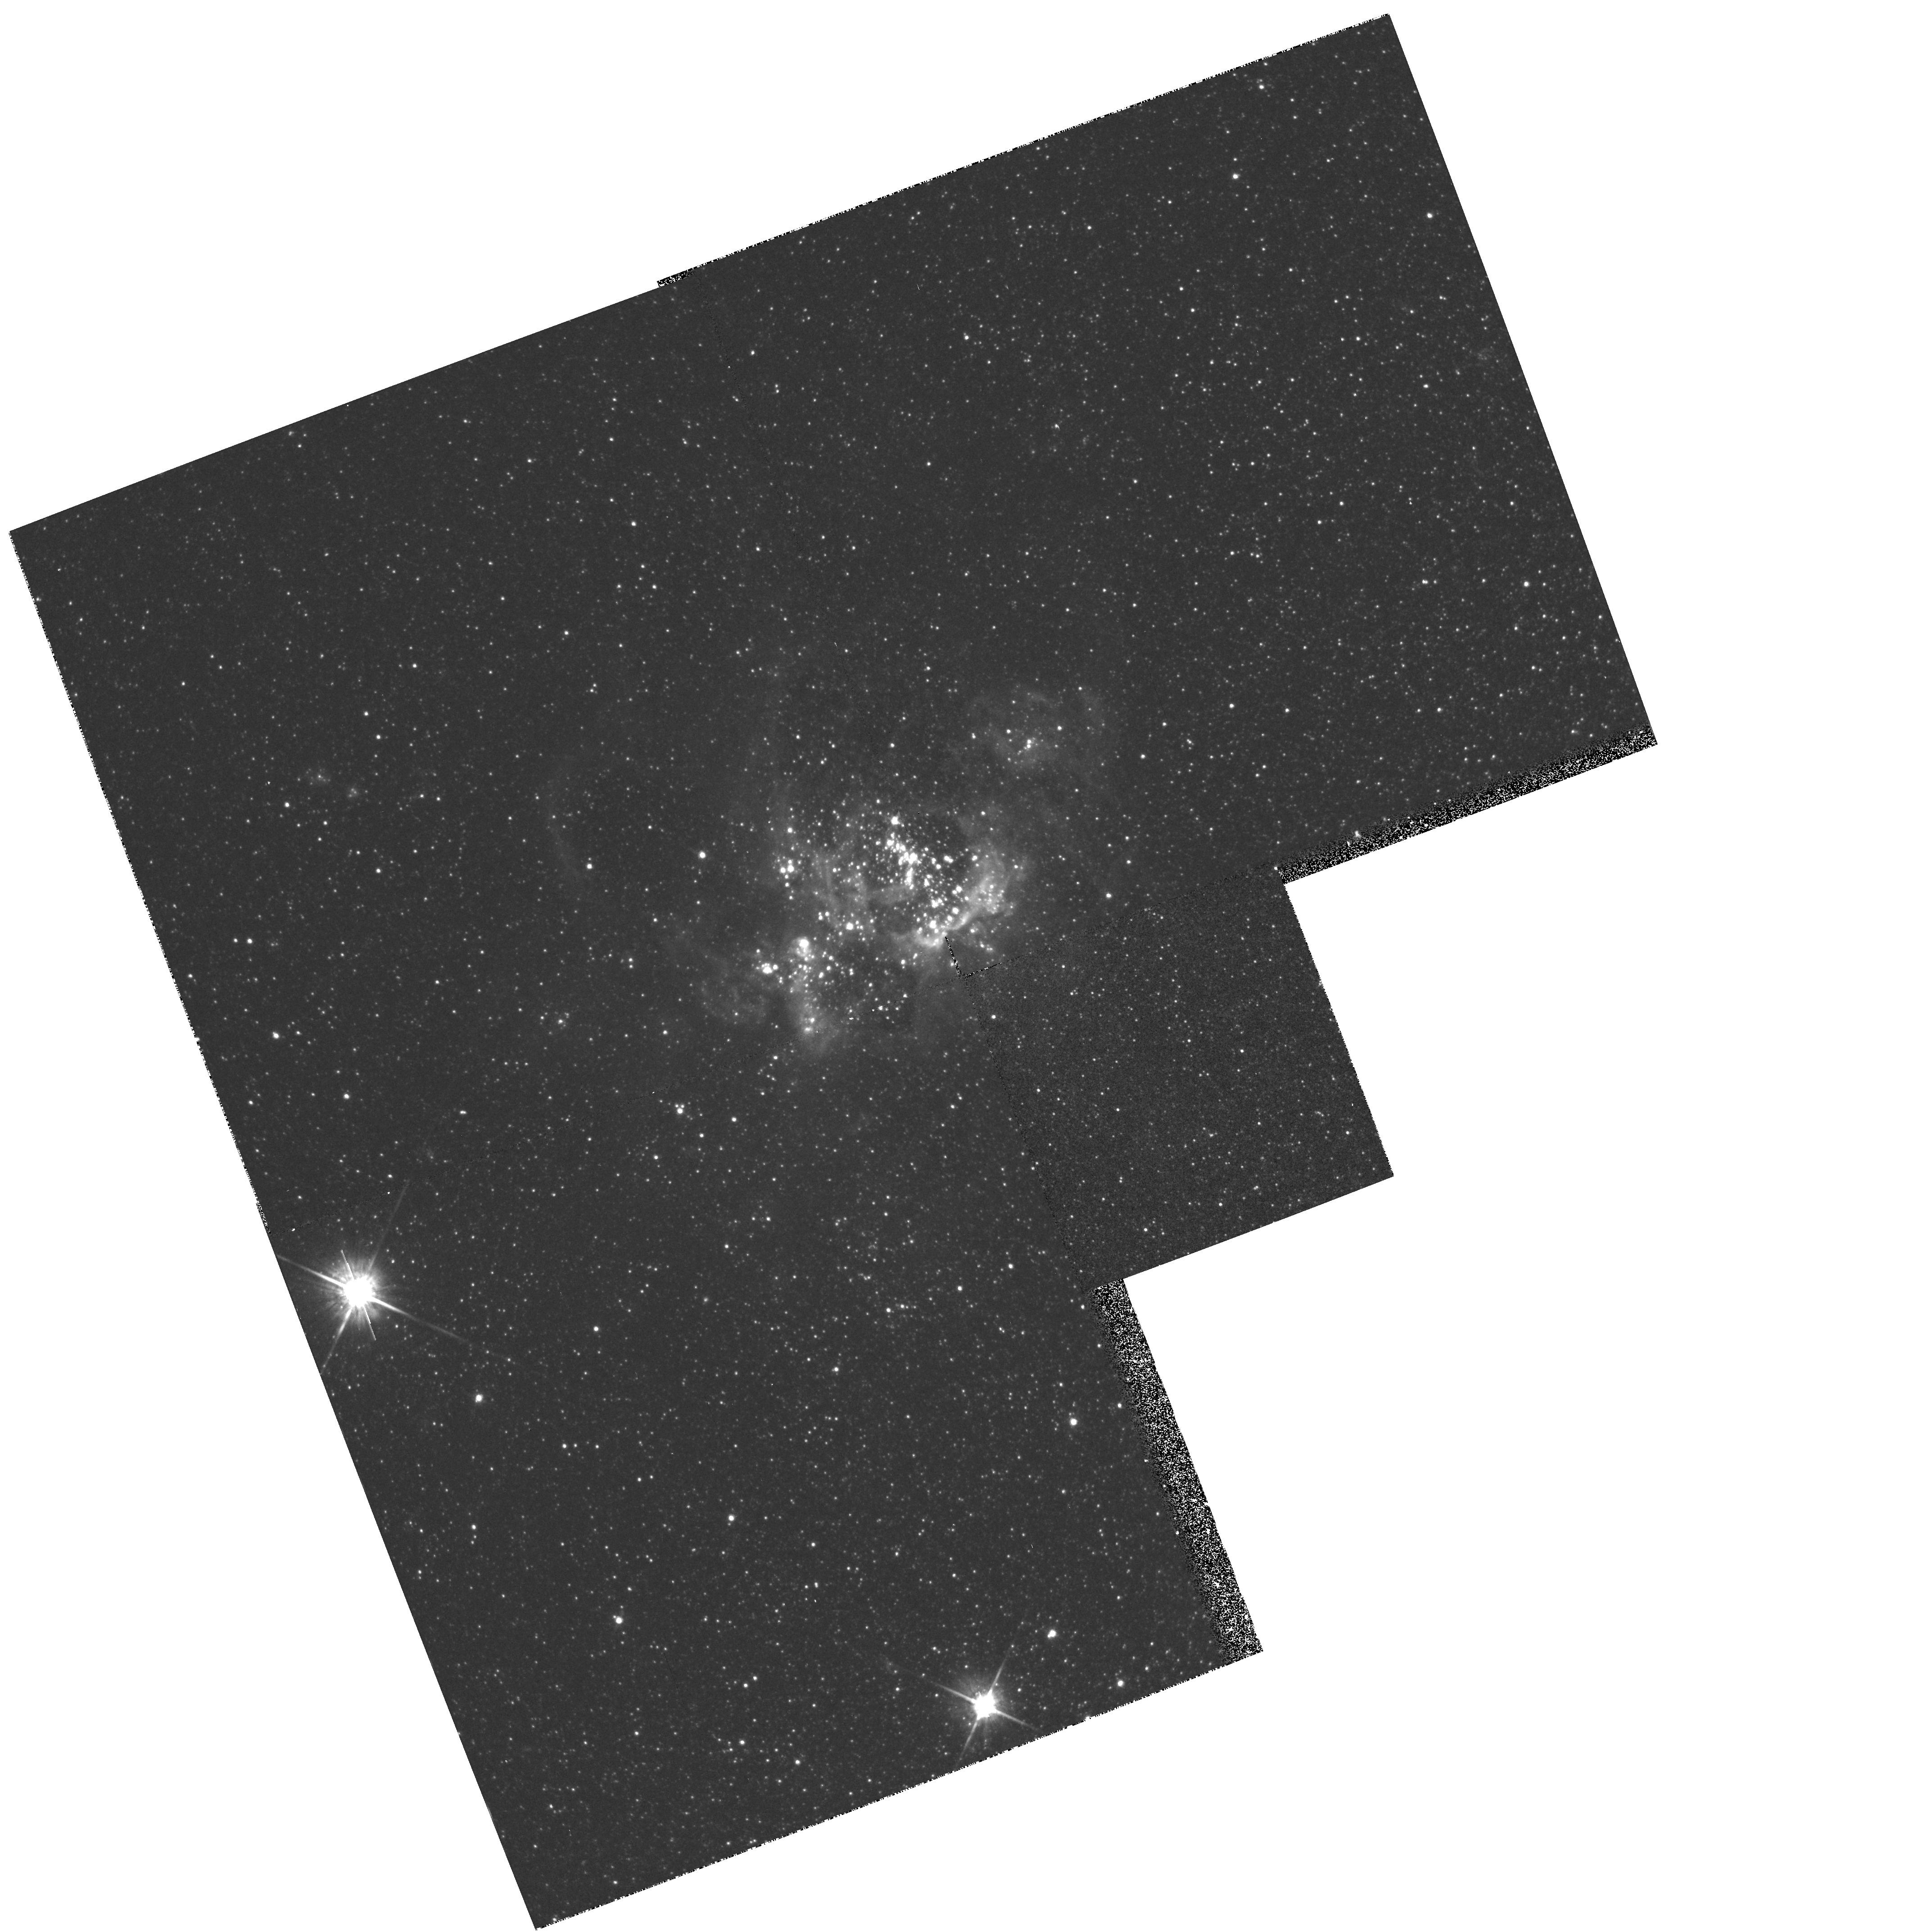
Target: M33-FIELDN604. Instrument: WFPC2/PC. Filter: F814W. Exposure: 7 min. Observation ID: hst_5237_02_wfpc2_pc_f814w_u2ab02

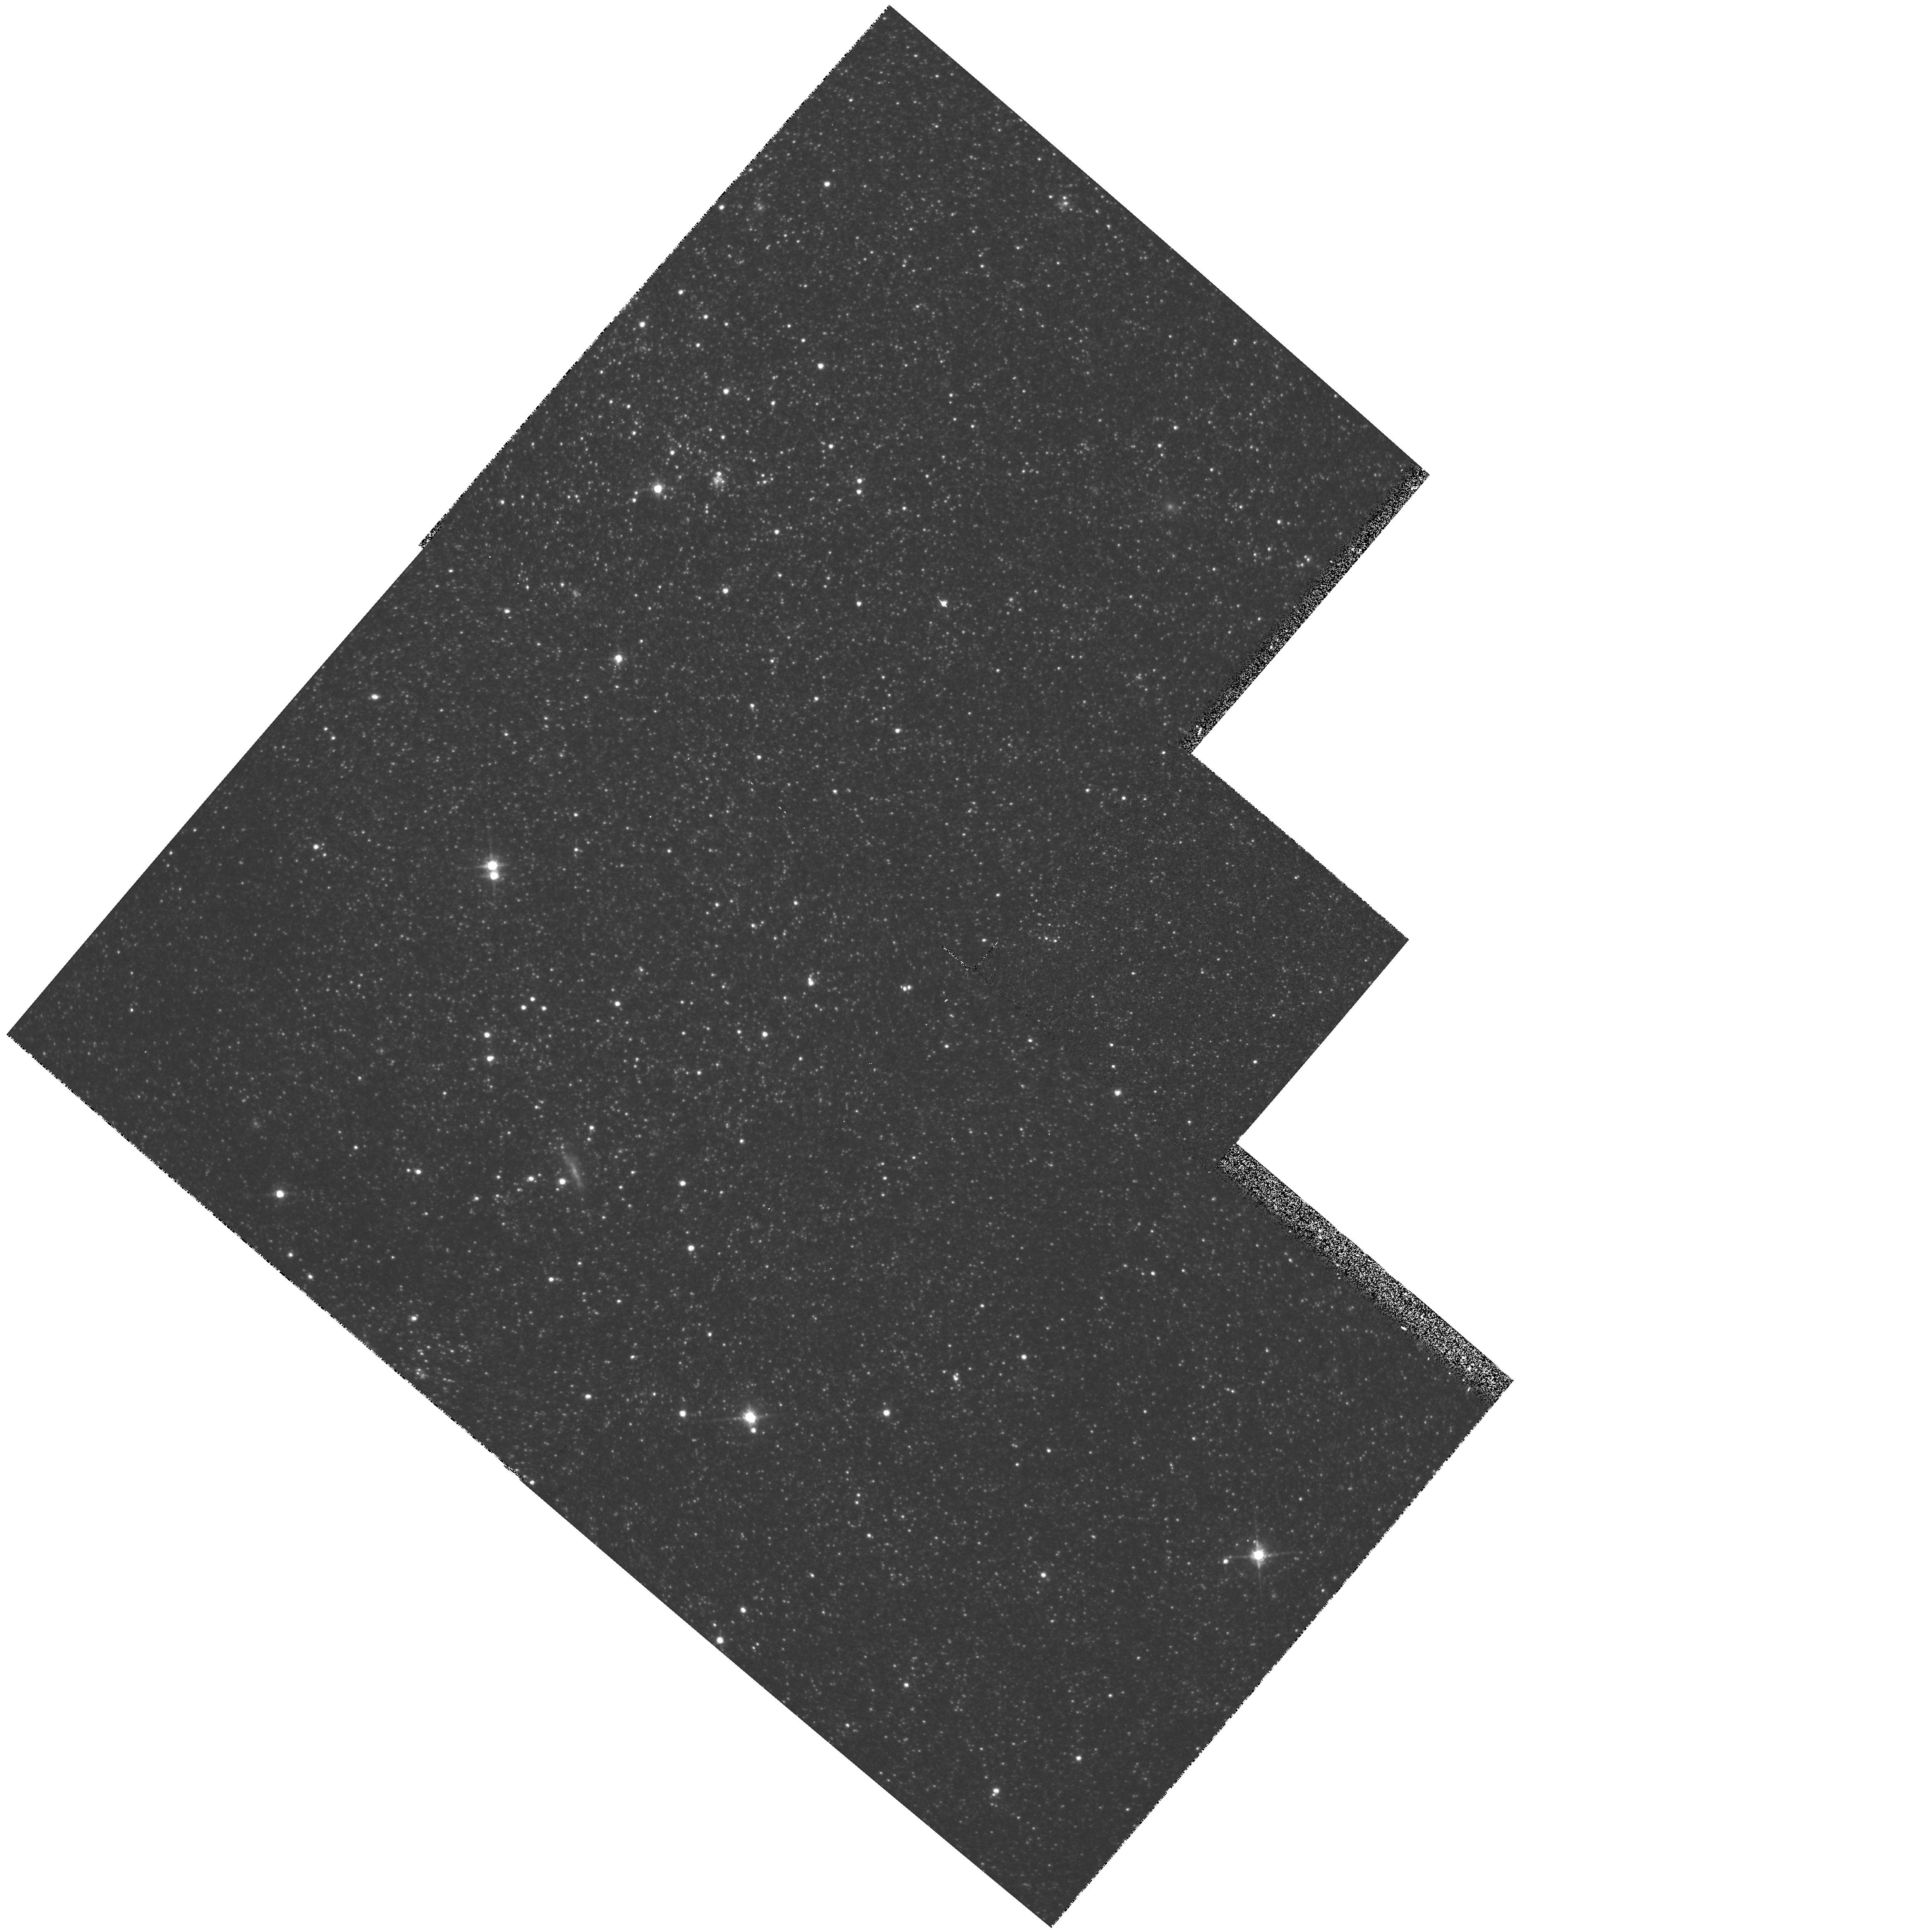
Target: M31-FIELDN206. Instrument: WFPC2/PC. Filter: F814W. Exposure: 7 min. Observation ID: hst_5237_01_wfpc2_pc_f814w_u2ab01

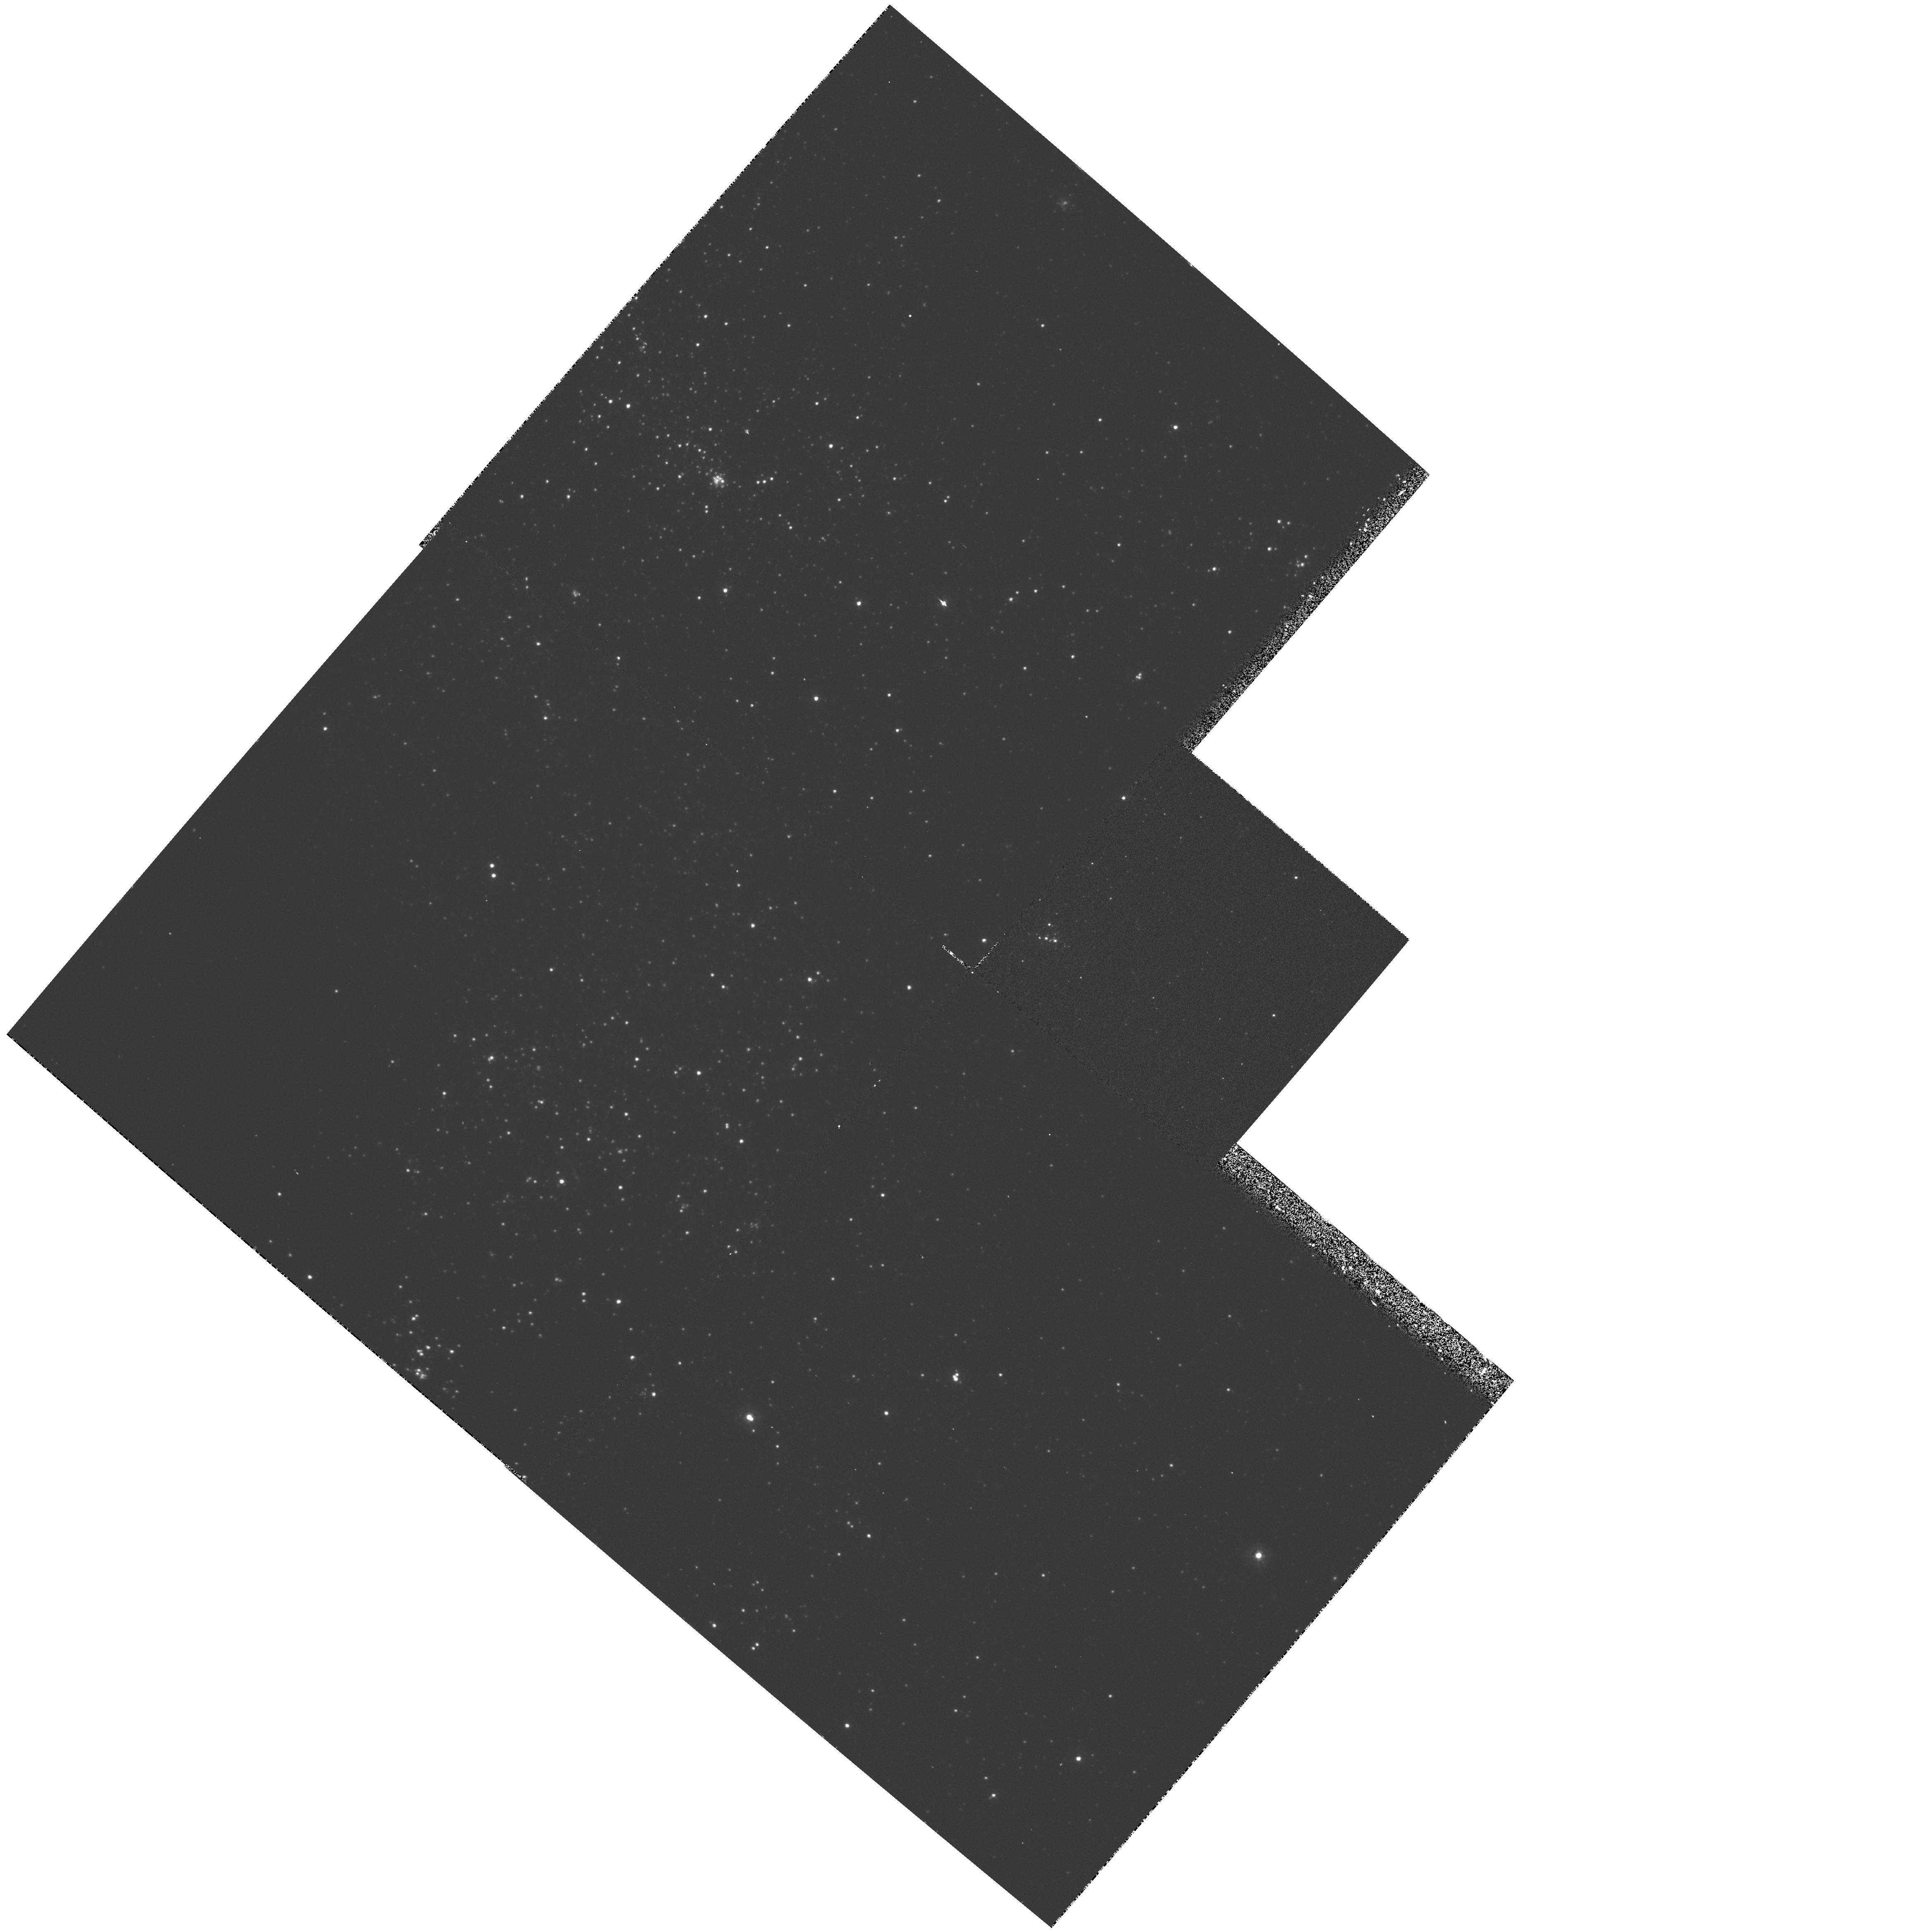
Target: M31-FIELDN206. Instrument: WFPC2/PC. Filter: F336W. Exposure: 20 min. Observation ID: hst_5237_01_wfpc2_pc_f336w_u2ab01

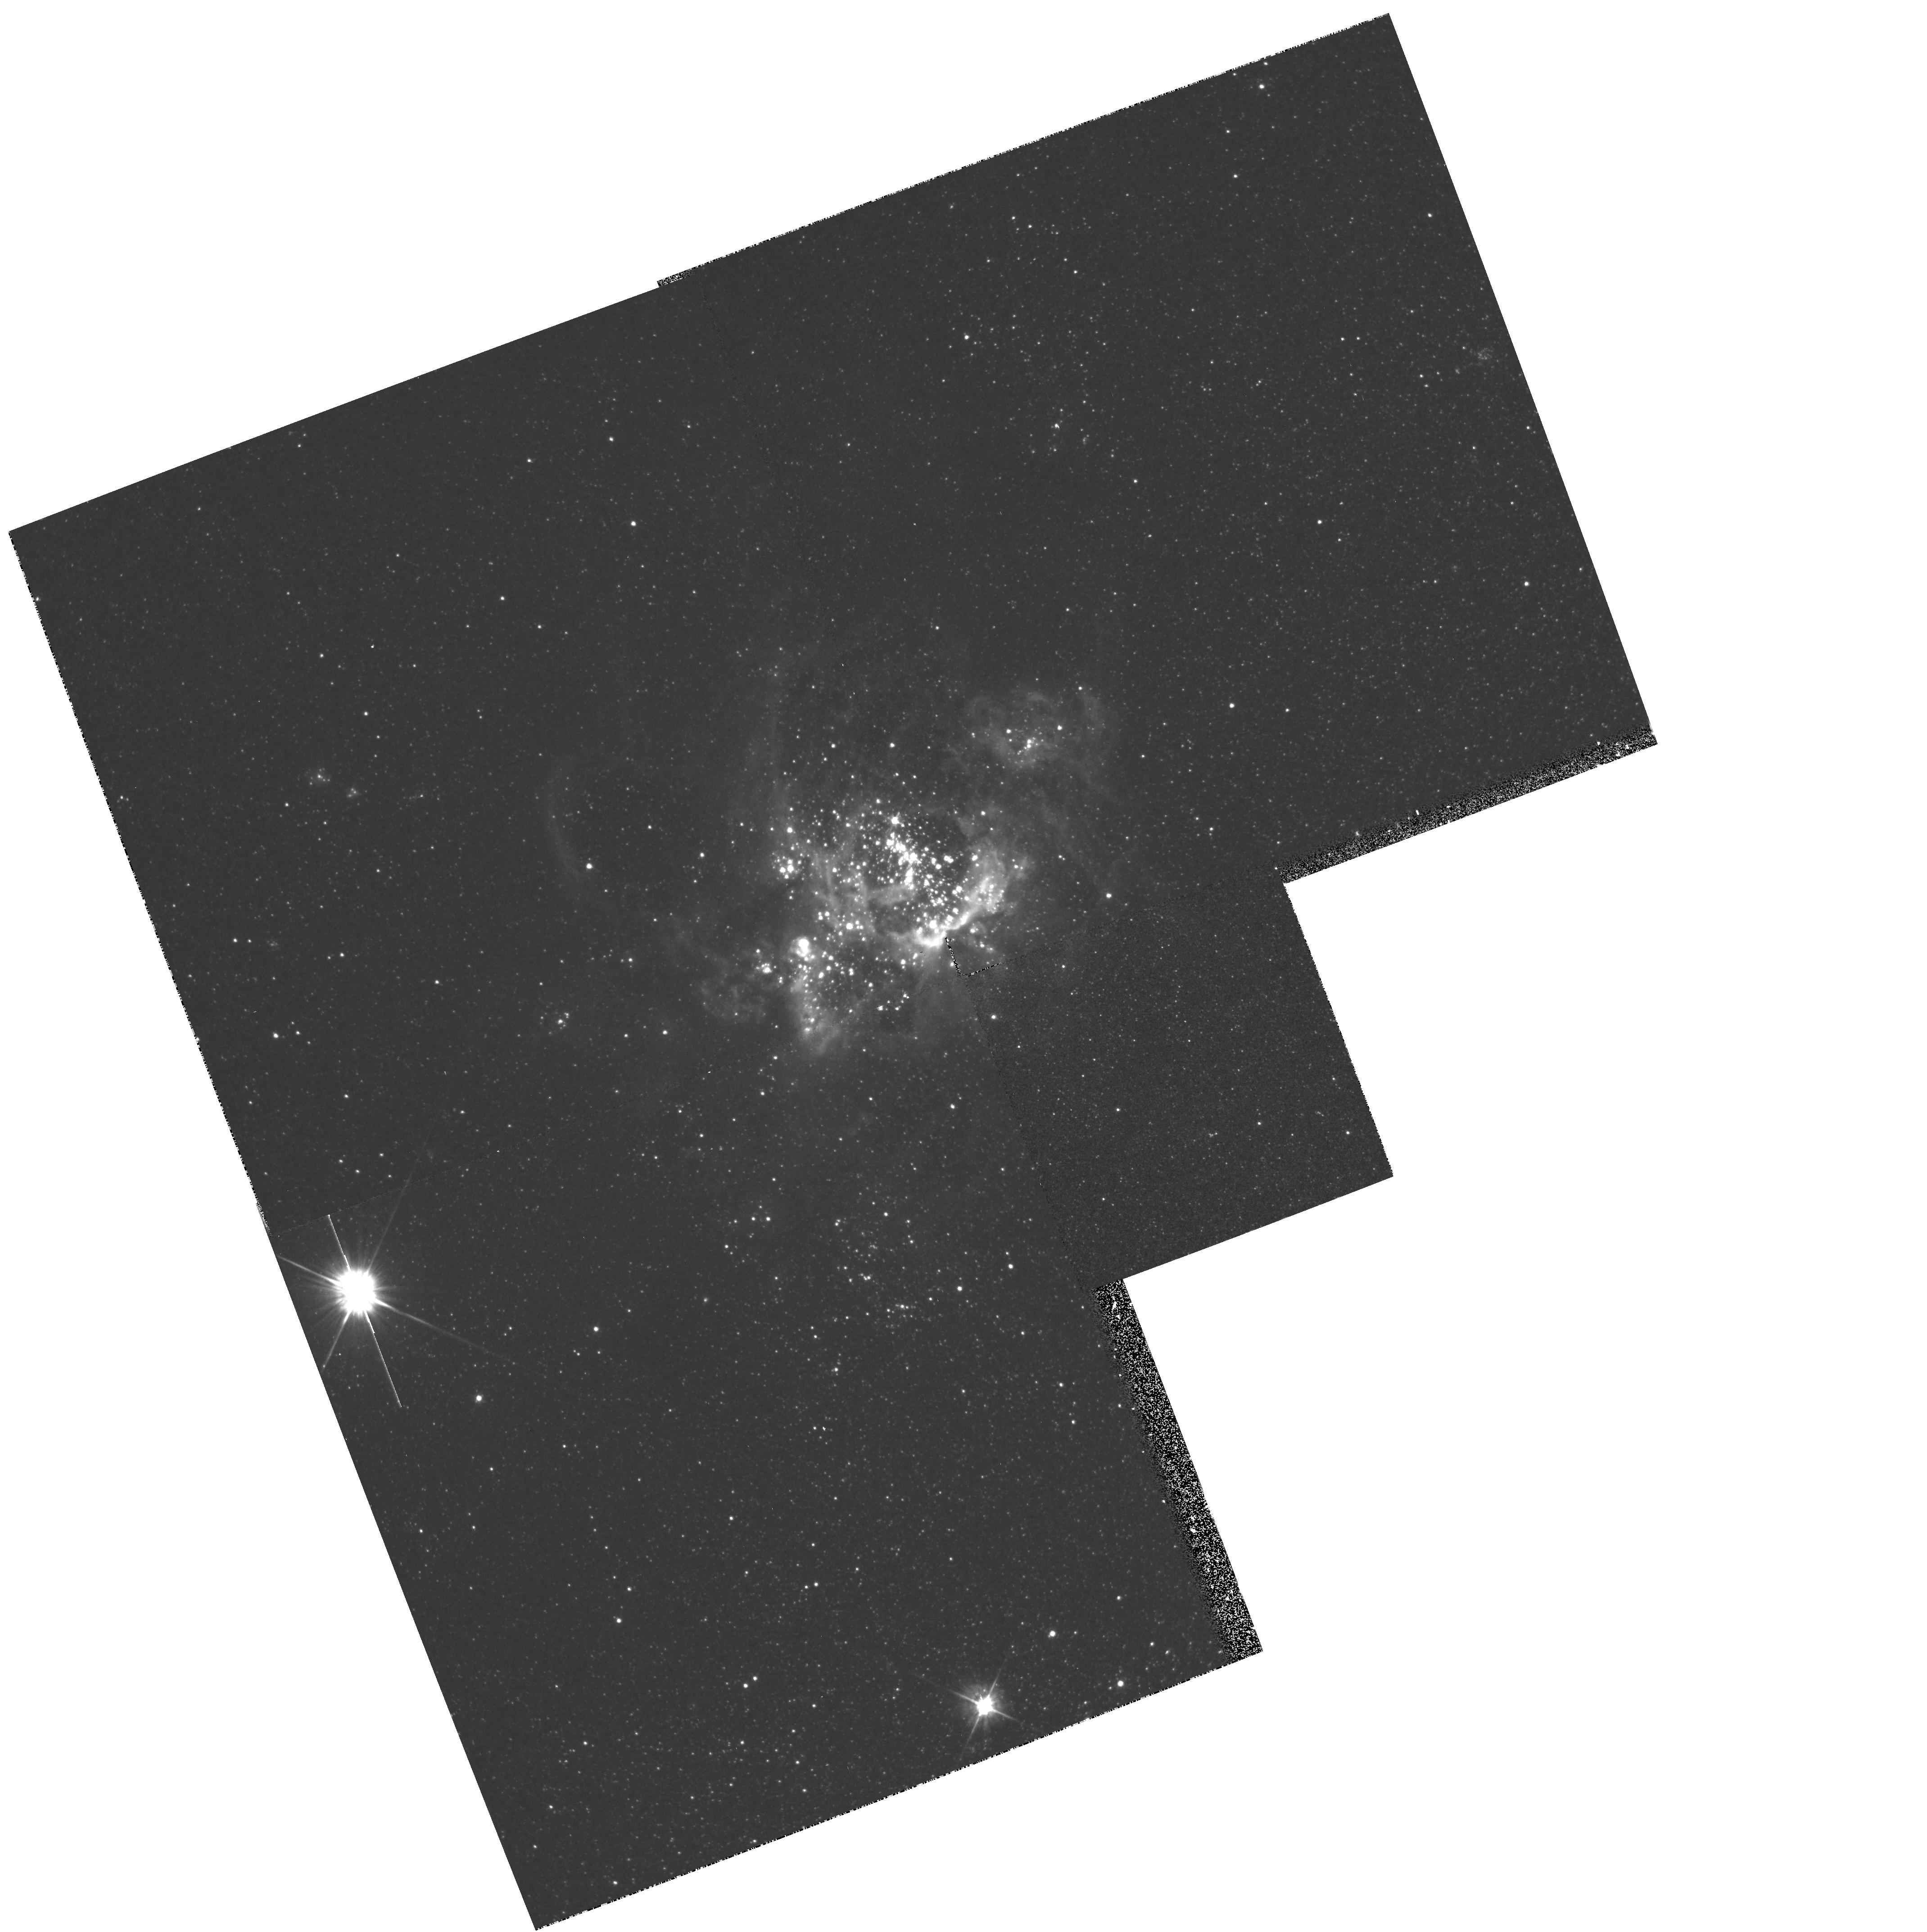
Target: M33-FIELDN604. Instrument: WFPC2/PC. Filter: F555W. Exposure: 7 min. Observation ID: hst_5237_02_wfpc2_pc_f555w_u2ab02

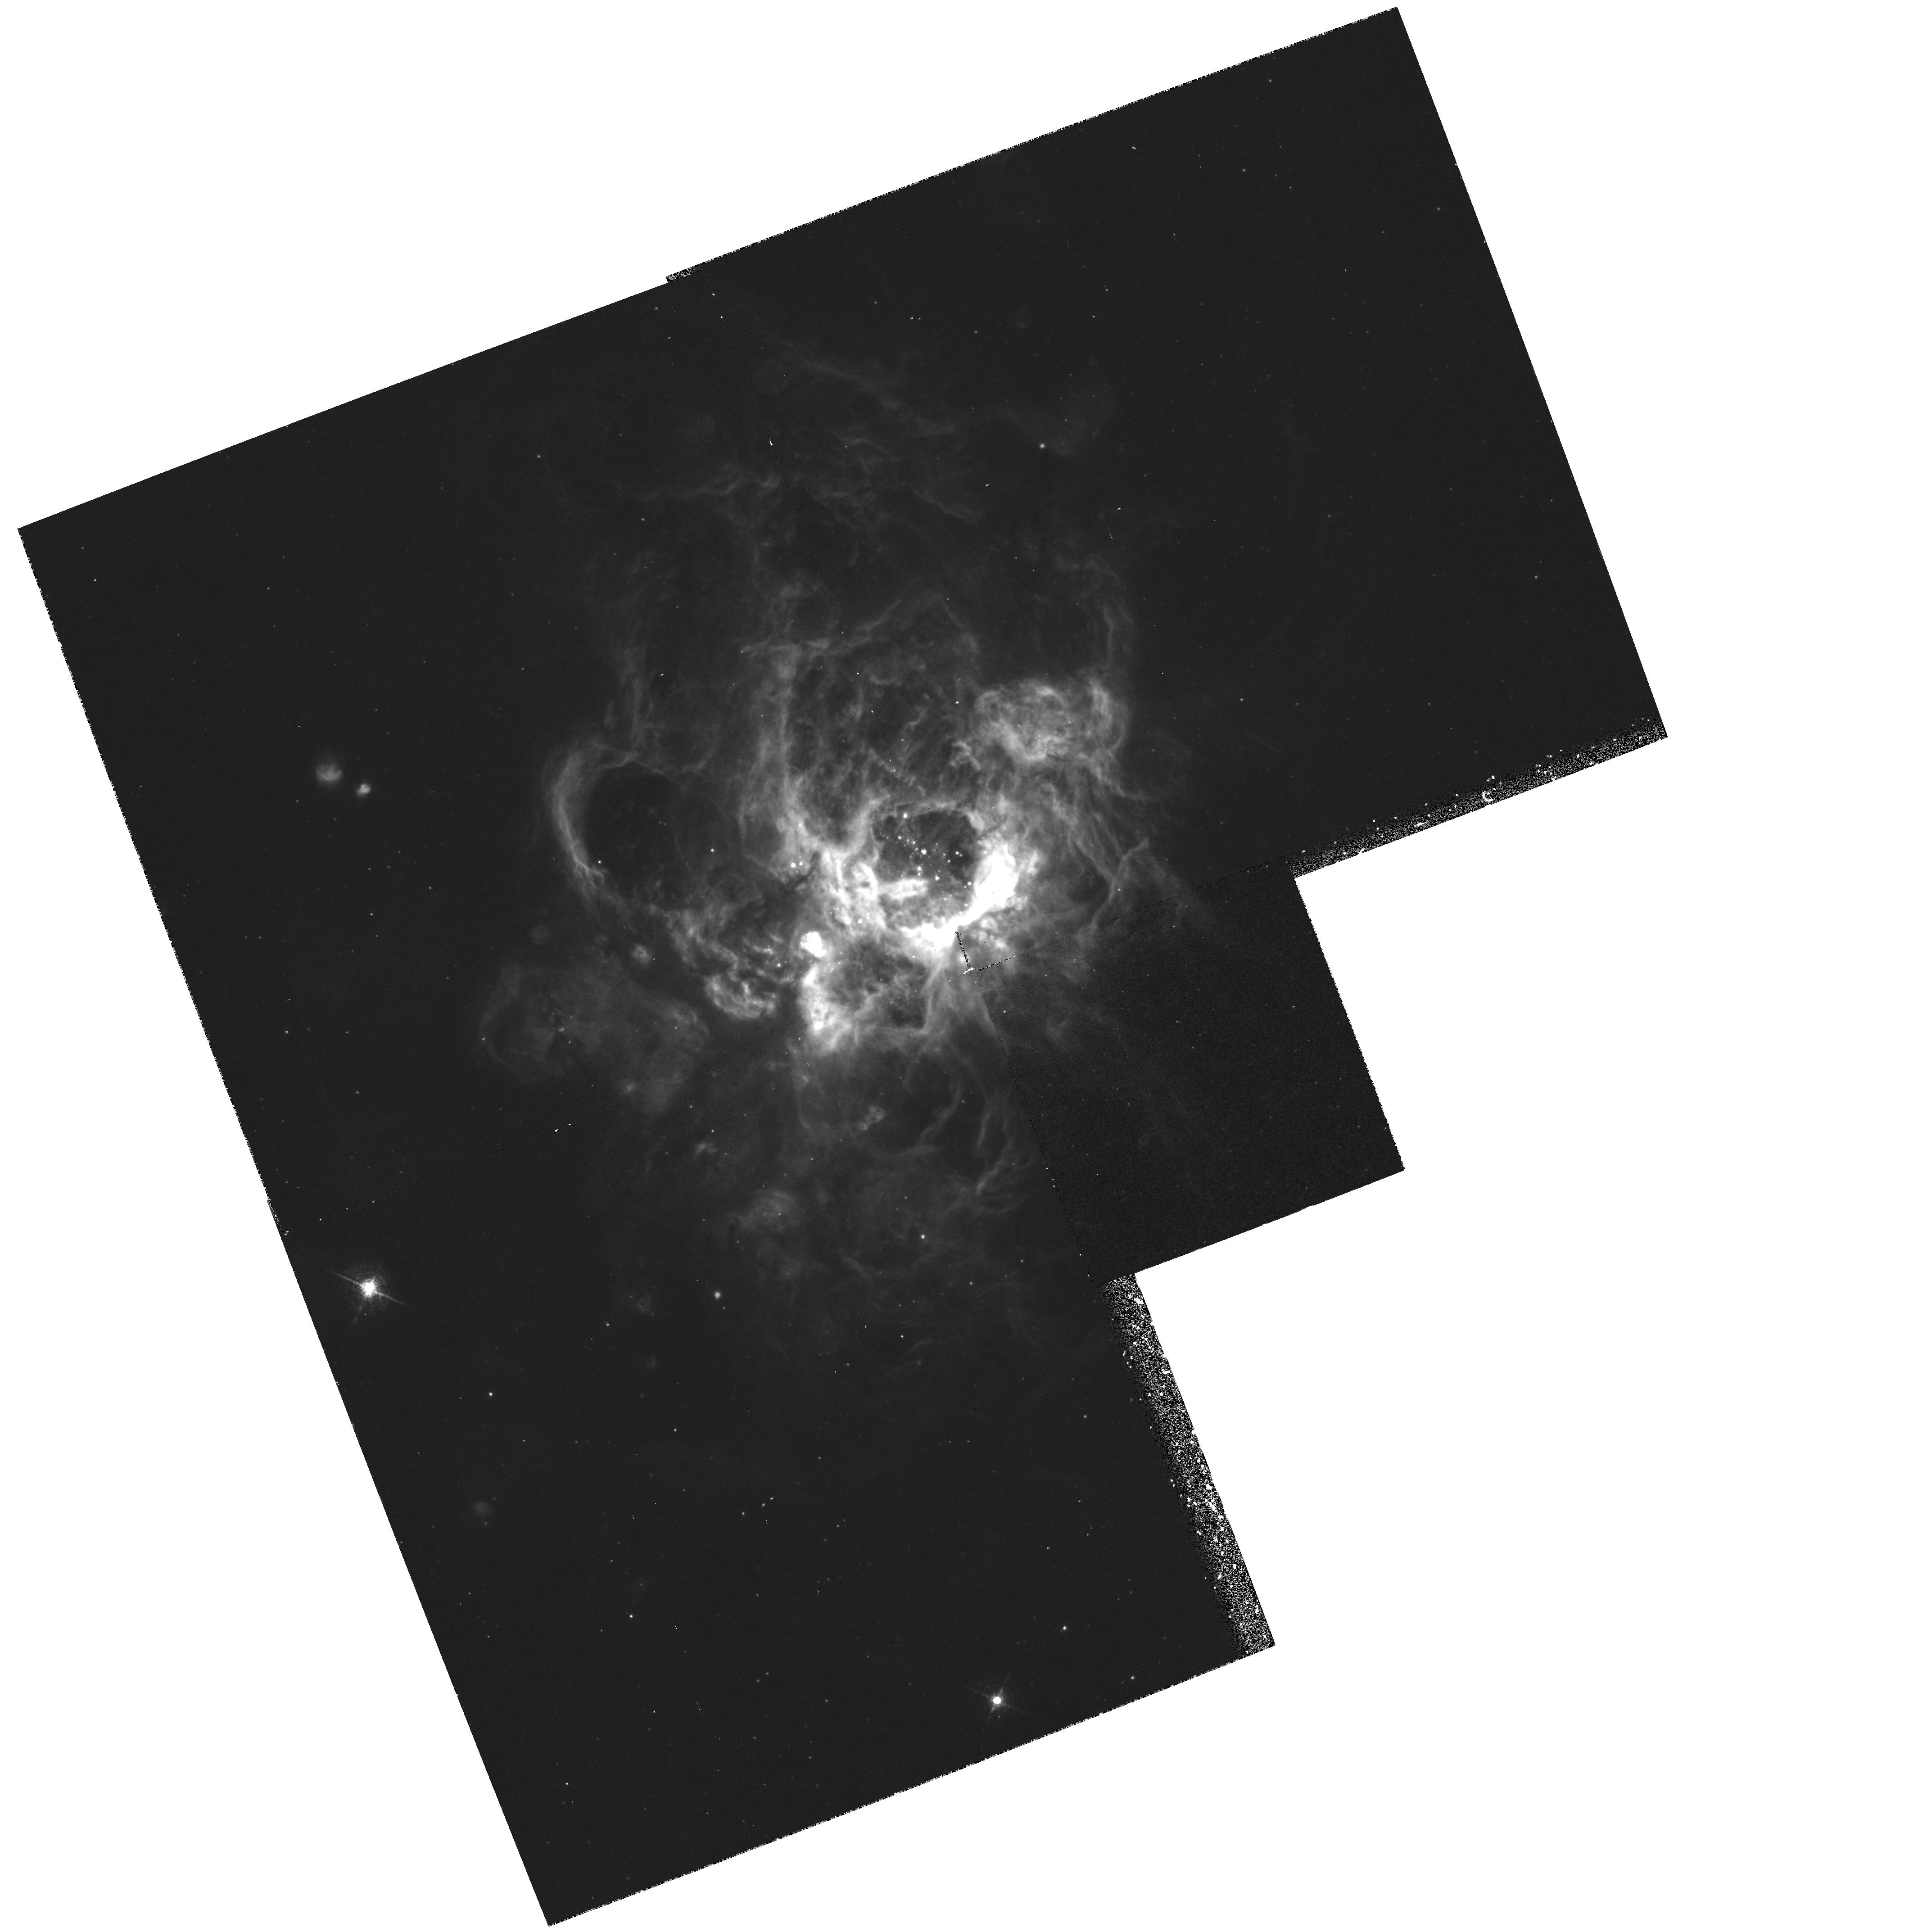
Target: M33-FIELDN604. Instrument: WFPC2/PC. Filter: F656N. Exposure: 33 min. Observation ID: hst_5237_02_wfpc2_pc_f656n_u2ab02

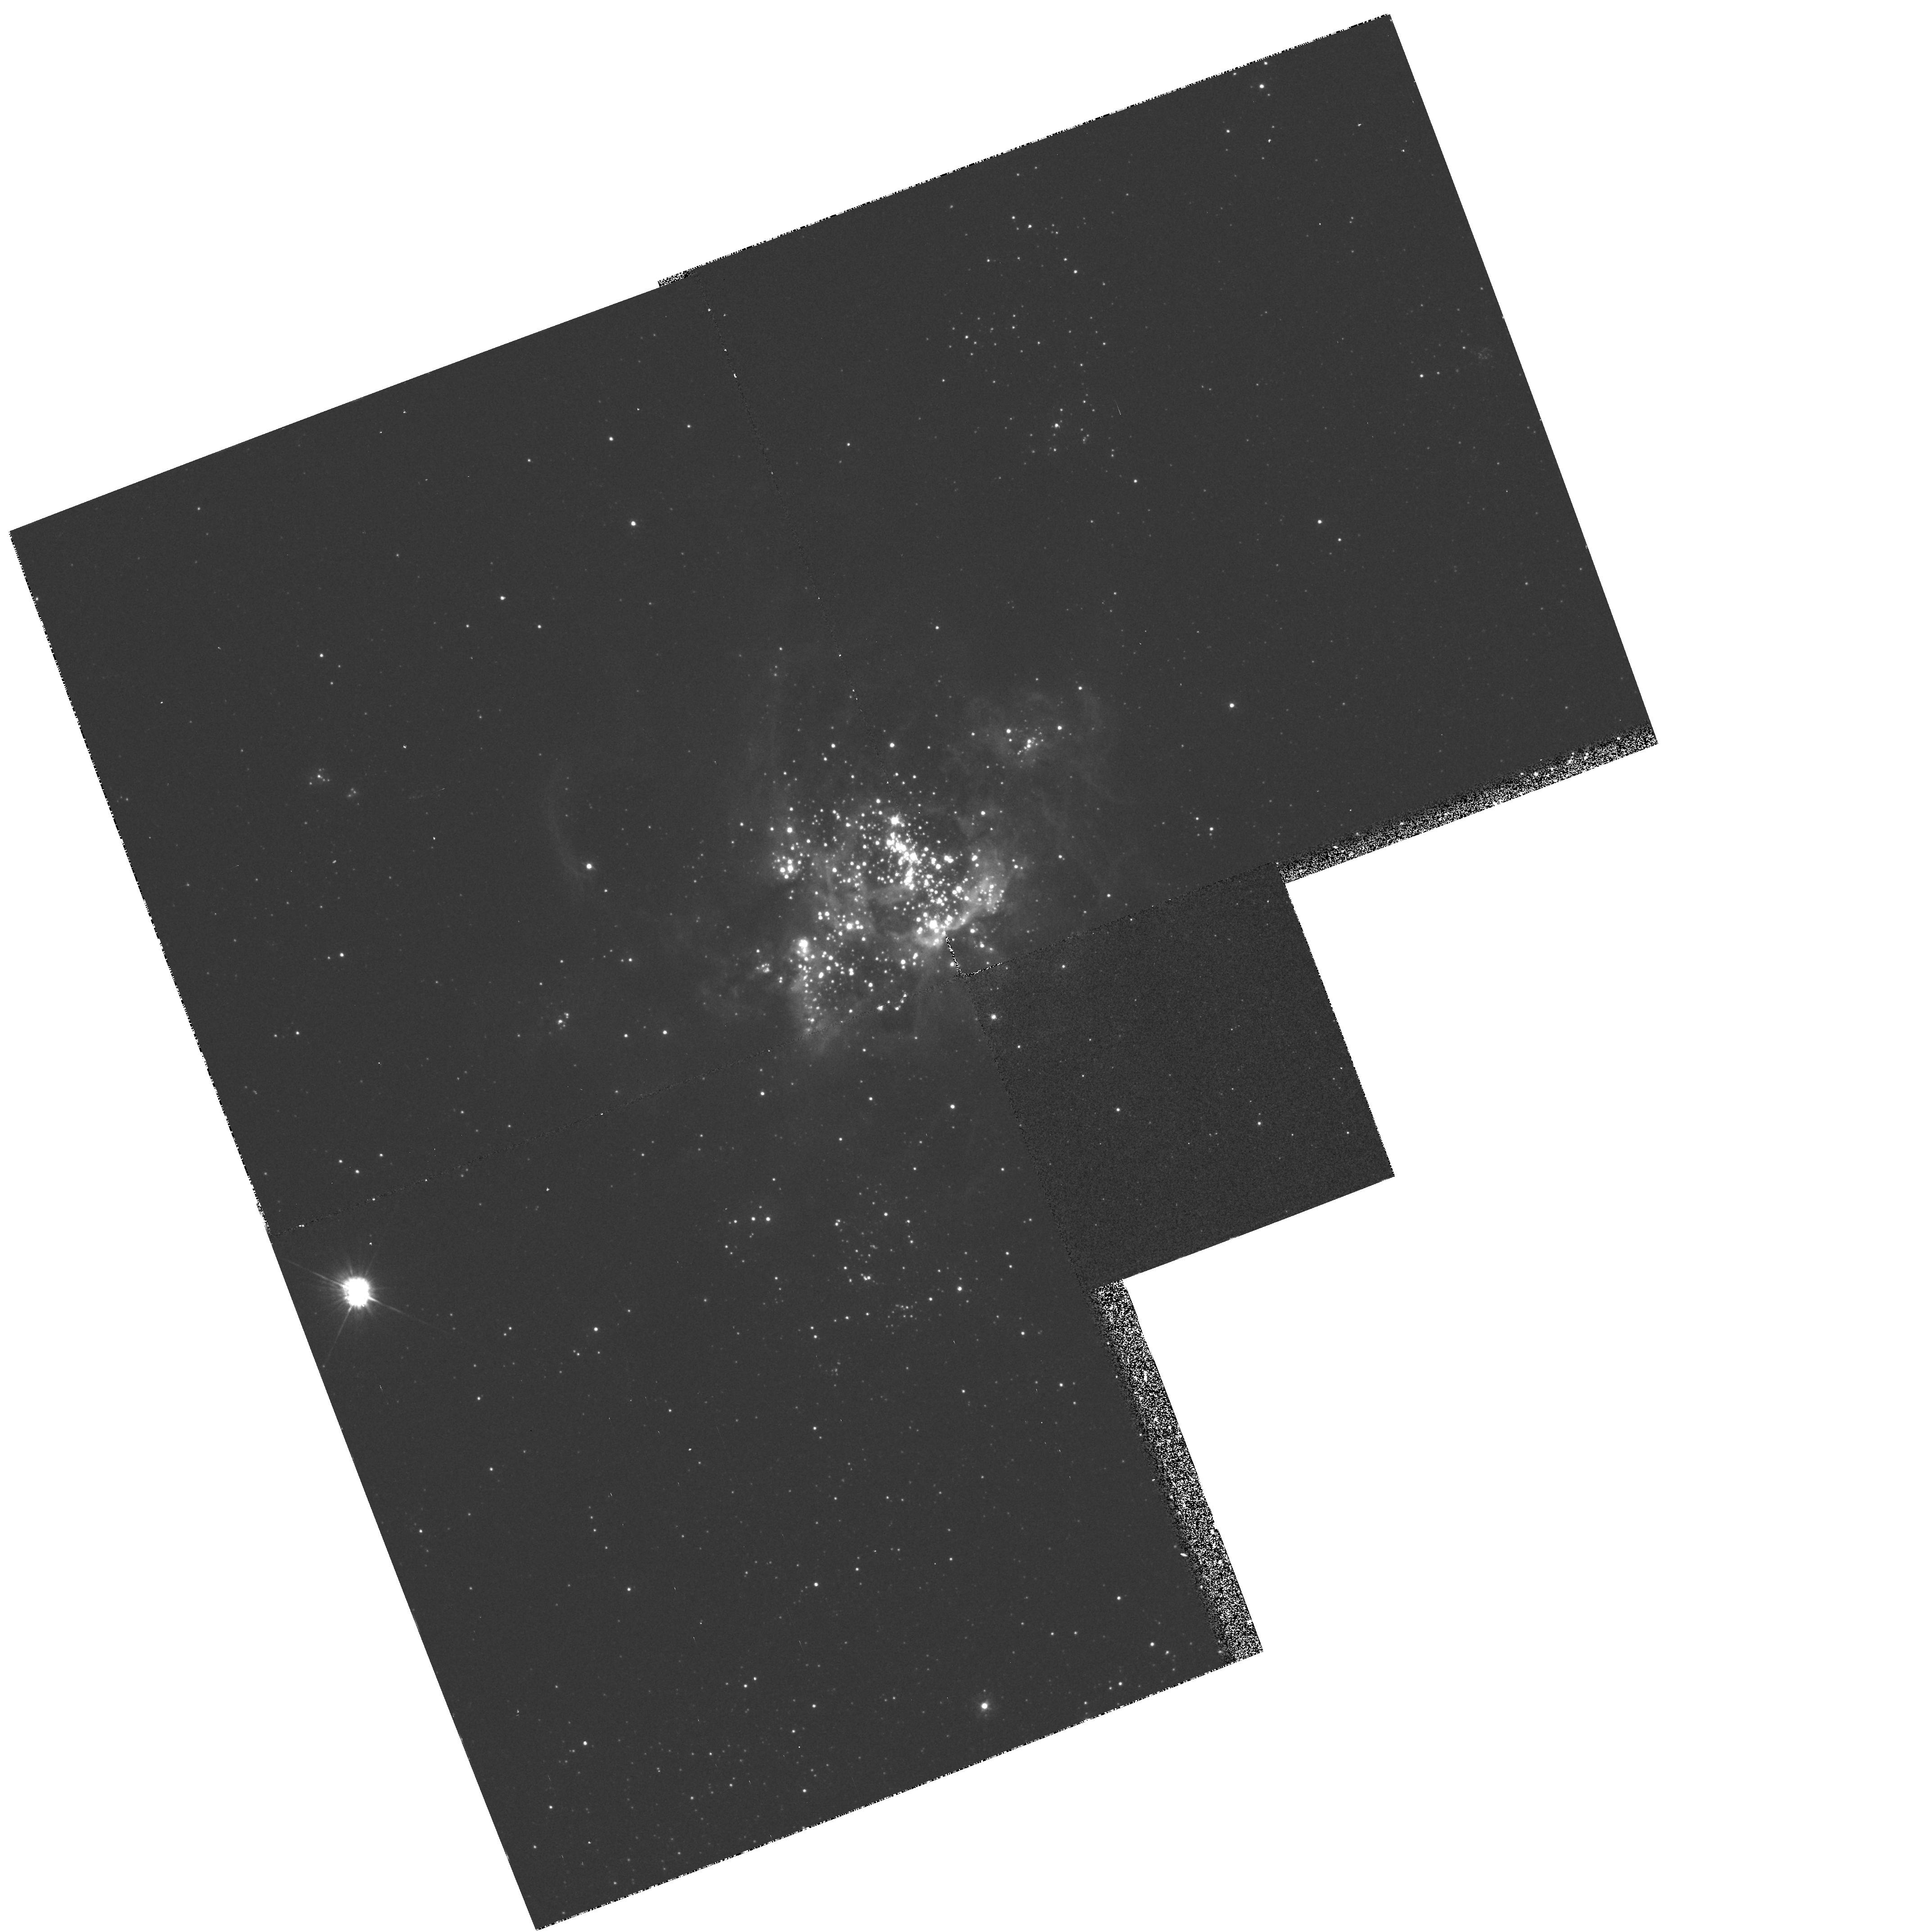
Target: M33-FIELDN604. Instrument: WFPC2/PC. Filter: F336W. Exposure: 20 min. Observation ID: hst_5237_02_wfpc2_pc_f336w_u2ab02

STELLAR POPULATIONS IN LOCAL GROUP GALAXIES (WC13): CYCLE 4 (PI: Westphal, J. A.)

The goal of this WF/PC project is to extend our knowledge of the stellar population in arms, disks, and bulges of the nearest star-producing galaxies. In M31 our target is one giant HII region (NGC206) and its neighborhood. In M33 our targets is a giant HII region (NGC604) and its surrounding neighborhood. Deep U, V, I frames (F336W,F555W,F814W) will be used to construct color-magnitude and color-color diagrams, and to derive age, metallicity, reddening, and luminosity functions.